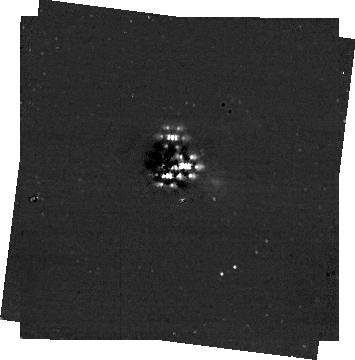
Target: HR8799. Instrument: NIRCAM/CORON. Filter: F356W+MASKRND. Exposure: 14 min. Observation ID: jw01194-c1010_t001_nircam_f356w-maskrnd-sub320a335r

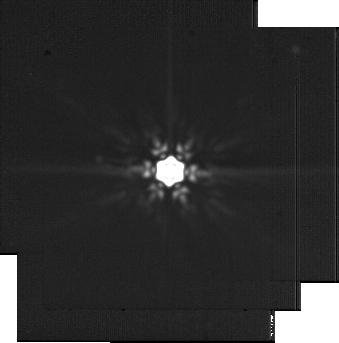
Target: HD-218261-NOBGD. Instrument: MIRI. Filter: F2100W. Exposure: 21 min. Observation ID: jw01194-o017_t007_miri_f2100w-sub256

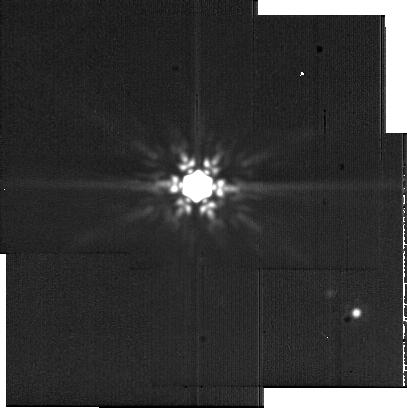
Target: HR8799-NOBGD. Instrument: MIRI. Filter: F2100W. Exposure: 21 min. Observation ID: jw01194-o010_t006_miri_f2100w-sub256

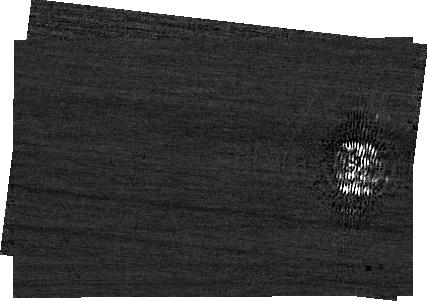
Target: HR8799. Instrument: NIRCAM. Filter: F210M+MASKBAR. Exposure: 1.2 h. Observation ID: jw01194-c1011_t001_nircam_f210m-maskbar-sub400x256alwb

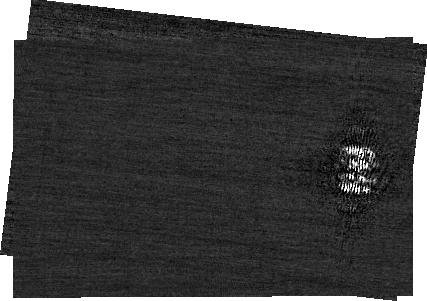
Target: HR8799. Instrument: NIRCAM. Filter: F182M+MASKBAR. Exposure: 1.1 h. Observation ID: jw01194-c1011_t001_nircam_f182m-maskbar-sub400x256alwb

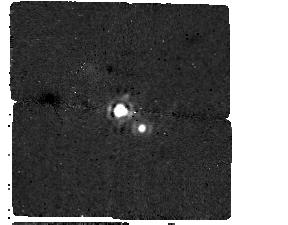
Target: HR8799. Instrument: MIRI/CORON. Filter: F1550C+4QPM_1550. Exposure: 1.2 h. Observation ID: jw01194-c1014_t001_miri_f1550c-mask1550

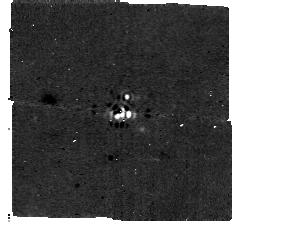
Target: HR8799. Instrument: MIRI/CORON. Filter: F1140C+4QPM_1140. Exposure: 18 min. Observation ID: jw01194-c1013_t001_miri_f1140c-mask1140

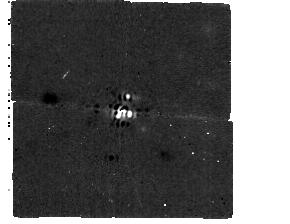
Target: HR8799. Instrument: MIRI/CORON. Filter: F1065C+4QPM_1065. Exposure: 18 min. Observation ID: jw01194-c1012_t001_miri_f1065c-mask1065

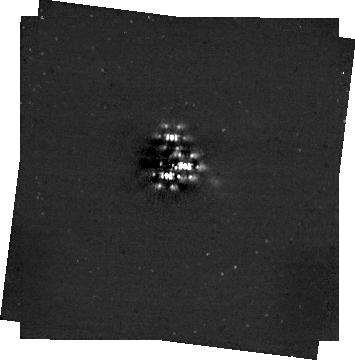
Target: HR8799. Instrument: NIRCAM/CORON. Filter: F444W+MASKRND. Exposure: 30 min. Observation ID: jw01194-c1010_t001_nircam_f444w-maskrnd-sub320a335r

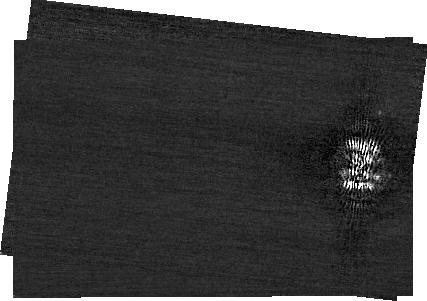
Target: HR8799. Instrument: NIRCAM. Filter: F200W+MASKBAR. Exposure: 1.4 h. Observation ID: jw01194-c1011_t001_nircam_f200w-maskbar-sub400x256alwb

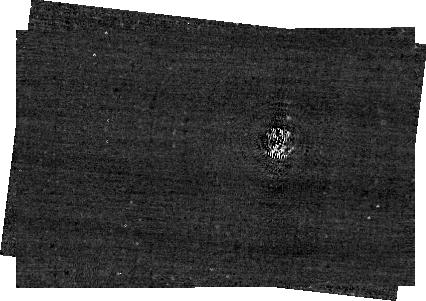
Target: HR8799. Instrument: NIRCAM/CORON. Filter: F250M+MASKBAR. Exposure: 41 min. Observation ID: jw01194-c1011_t001_nircam_f250m-maskbar-sub400x256alwb

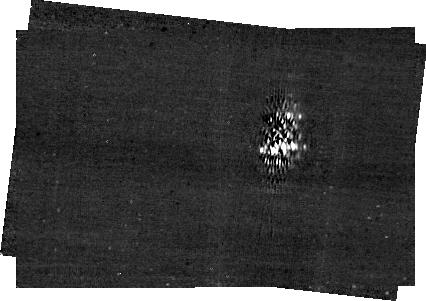
Target: HR8799. Instrument: NIRCAM/CORON. Filter: F410M+MASKBAR. Exposure: 21 min. Observation ID: jw01194-c1011_t001_nircam_f410m-maskbar-sub400x256alwb

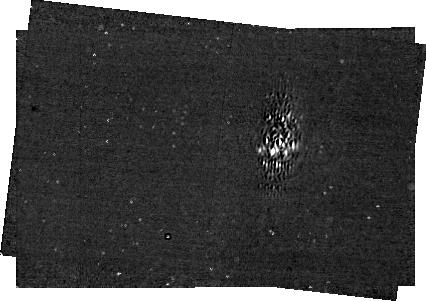
Target: HR8799. Instrument: NIRCAM/CORON. Filter: F460M+MASKBAR. Exposure: 28 min. Observation ID: jw01194-c1011_t001_nircam_f460m-maskbar-sub400x256alwb

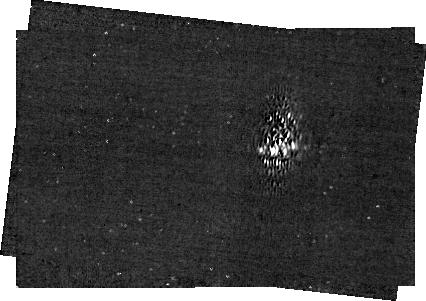
Target: HR8799. Instrument: NIRCAM/CORON. Filter: F430M+MASKBAR. Exposure: 43 min. Observation ID: jw01194-c1011_t001_nircam_f430m-maskbar-sub400x256alwb

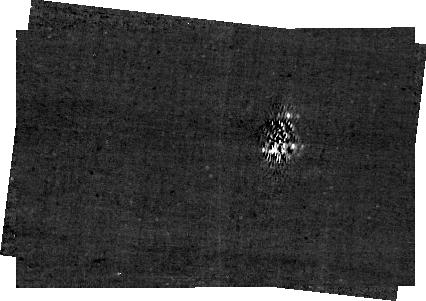
Target: HR8799. Instrument: NIRCAM/CORON. Filter: F335M+MASKBAR. Exposure: 43 min. Observation ID: jw01194-c1011_t001_nircam_f335m-maskbar-sub400x256alwb

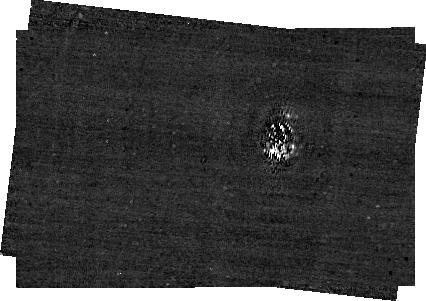
Target: HR8799. Instrument: NIRCAM/CORON. Filter: F300M+MASKBAR. Exposure: 43 min. Observation ID: jw01194-c1011_t001_nircam_f300m-maskbar-sub400x256alwb

Characterization of the HR 8799 planetary system and planet search (PI: Beichman, Charles A.)

A joint team of NIRCam, European MIRI, and Telescope Team GTO scientists will execute a series of coronagraphic measurements using NIRCam and MIRI. The goals of the program are two-fold. First, to search for previously unknown planets using NIRCam in the F356W2 and F444W filters with the round 430 mask being used for both filters. This program will achieve a sensitivity to masses less than 1 MJup at F444W and will use F356W to reject background stars and galaxies. The second goal of the program is the physical characterization of the known planets, HR8789bcde, using NIRCam and MIRI multi-filter photometry. The Telescope Team will exercise an engineering mode of the telescope to aggressively push the Inner Working Angle and detect HR8799e while also measuring the three more widely separated planets. Six medium-band filters will be used in conjunction with the long wavelength bar. The NIRCam observations will use two roll angles (+/-5 deg) and a reference star to assist with suppression of residuals in the coronagraphic image. The MIRI team will observe the system using the three filters of the MIRI 4 Quadrant Phase mask (4QPM) coronagraph.